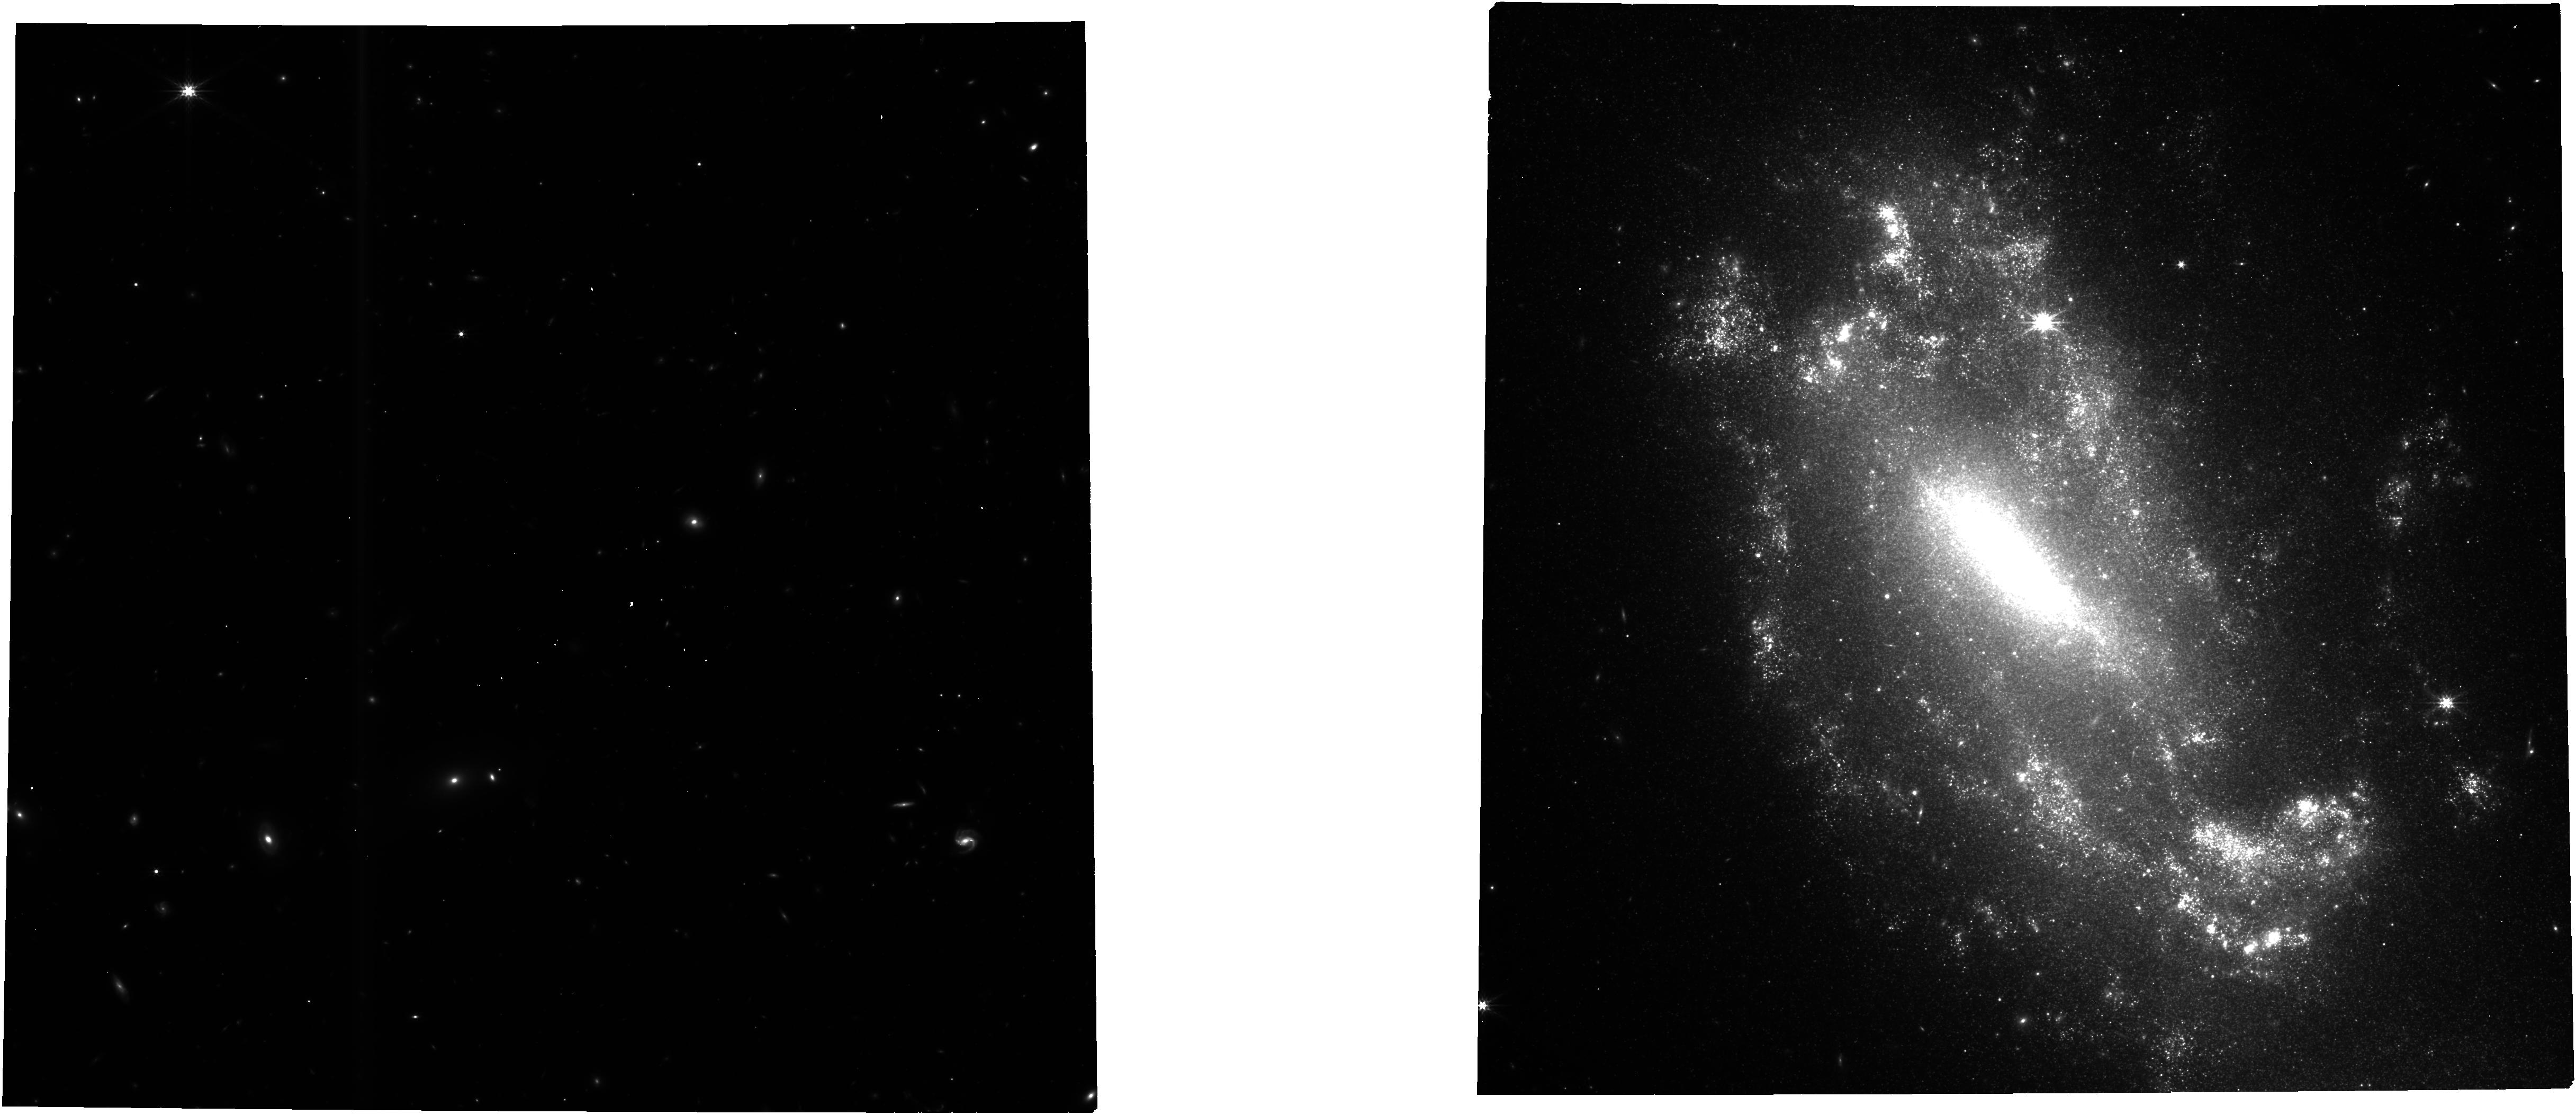
Target: N1559. Instrument: NIRCAM. Filter: F277W. Exposure: 1 h. Observation ID: jw01685-o001_t001_nircam_clear-f277w

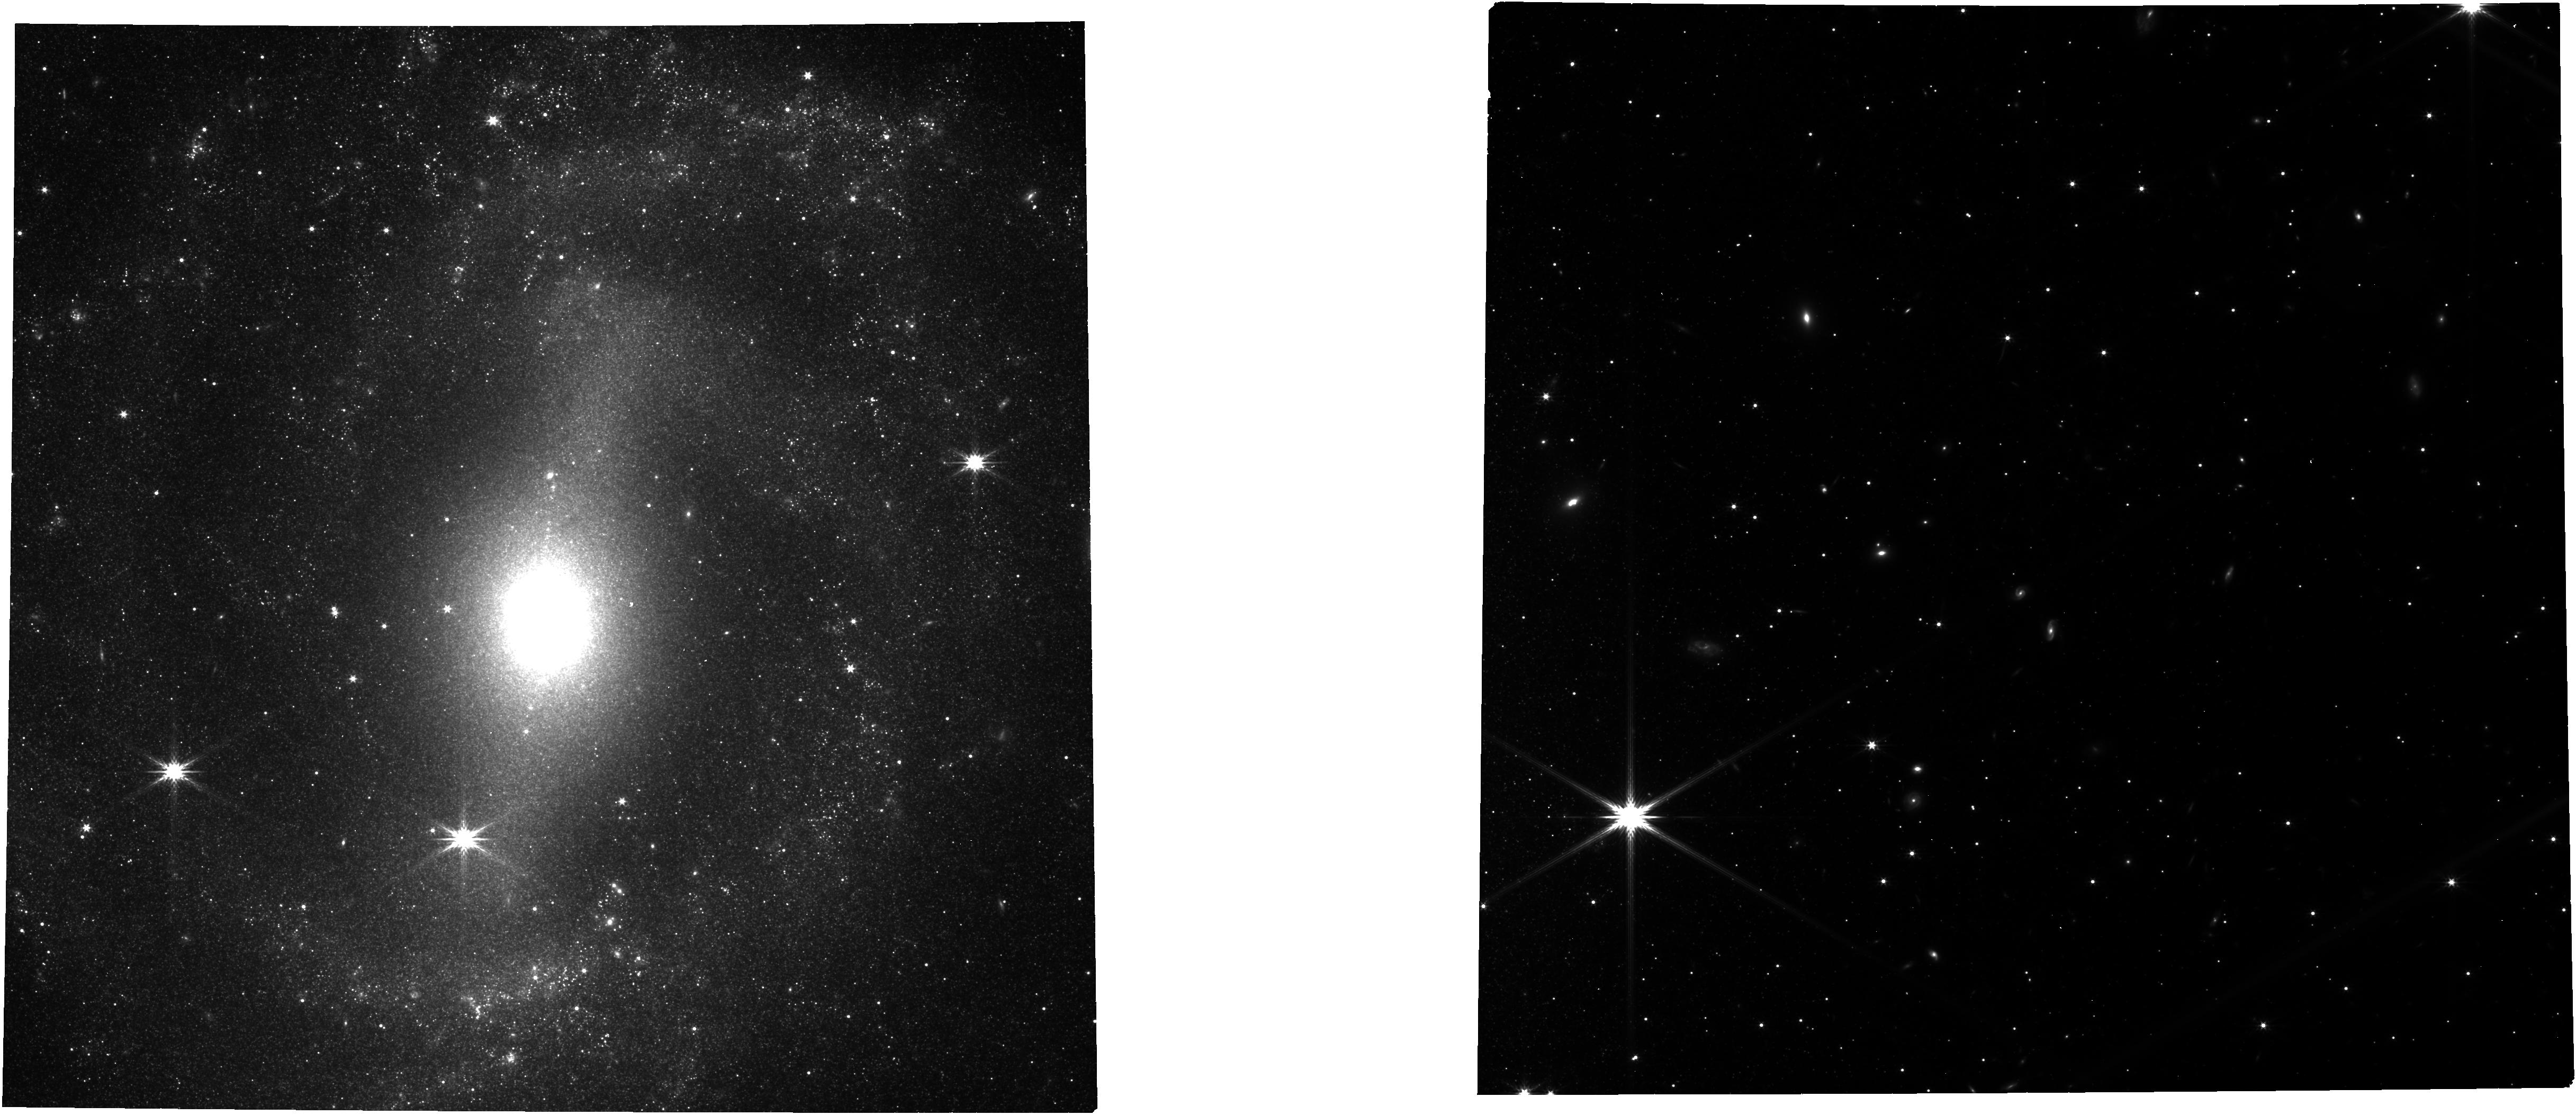
Target: N5643. Instrument: NIRCAM. Filter: F277W. Exposure: 49 min. Observation ID: jw01685-o012_t006_nircam_clear-f277w

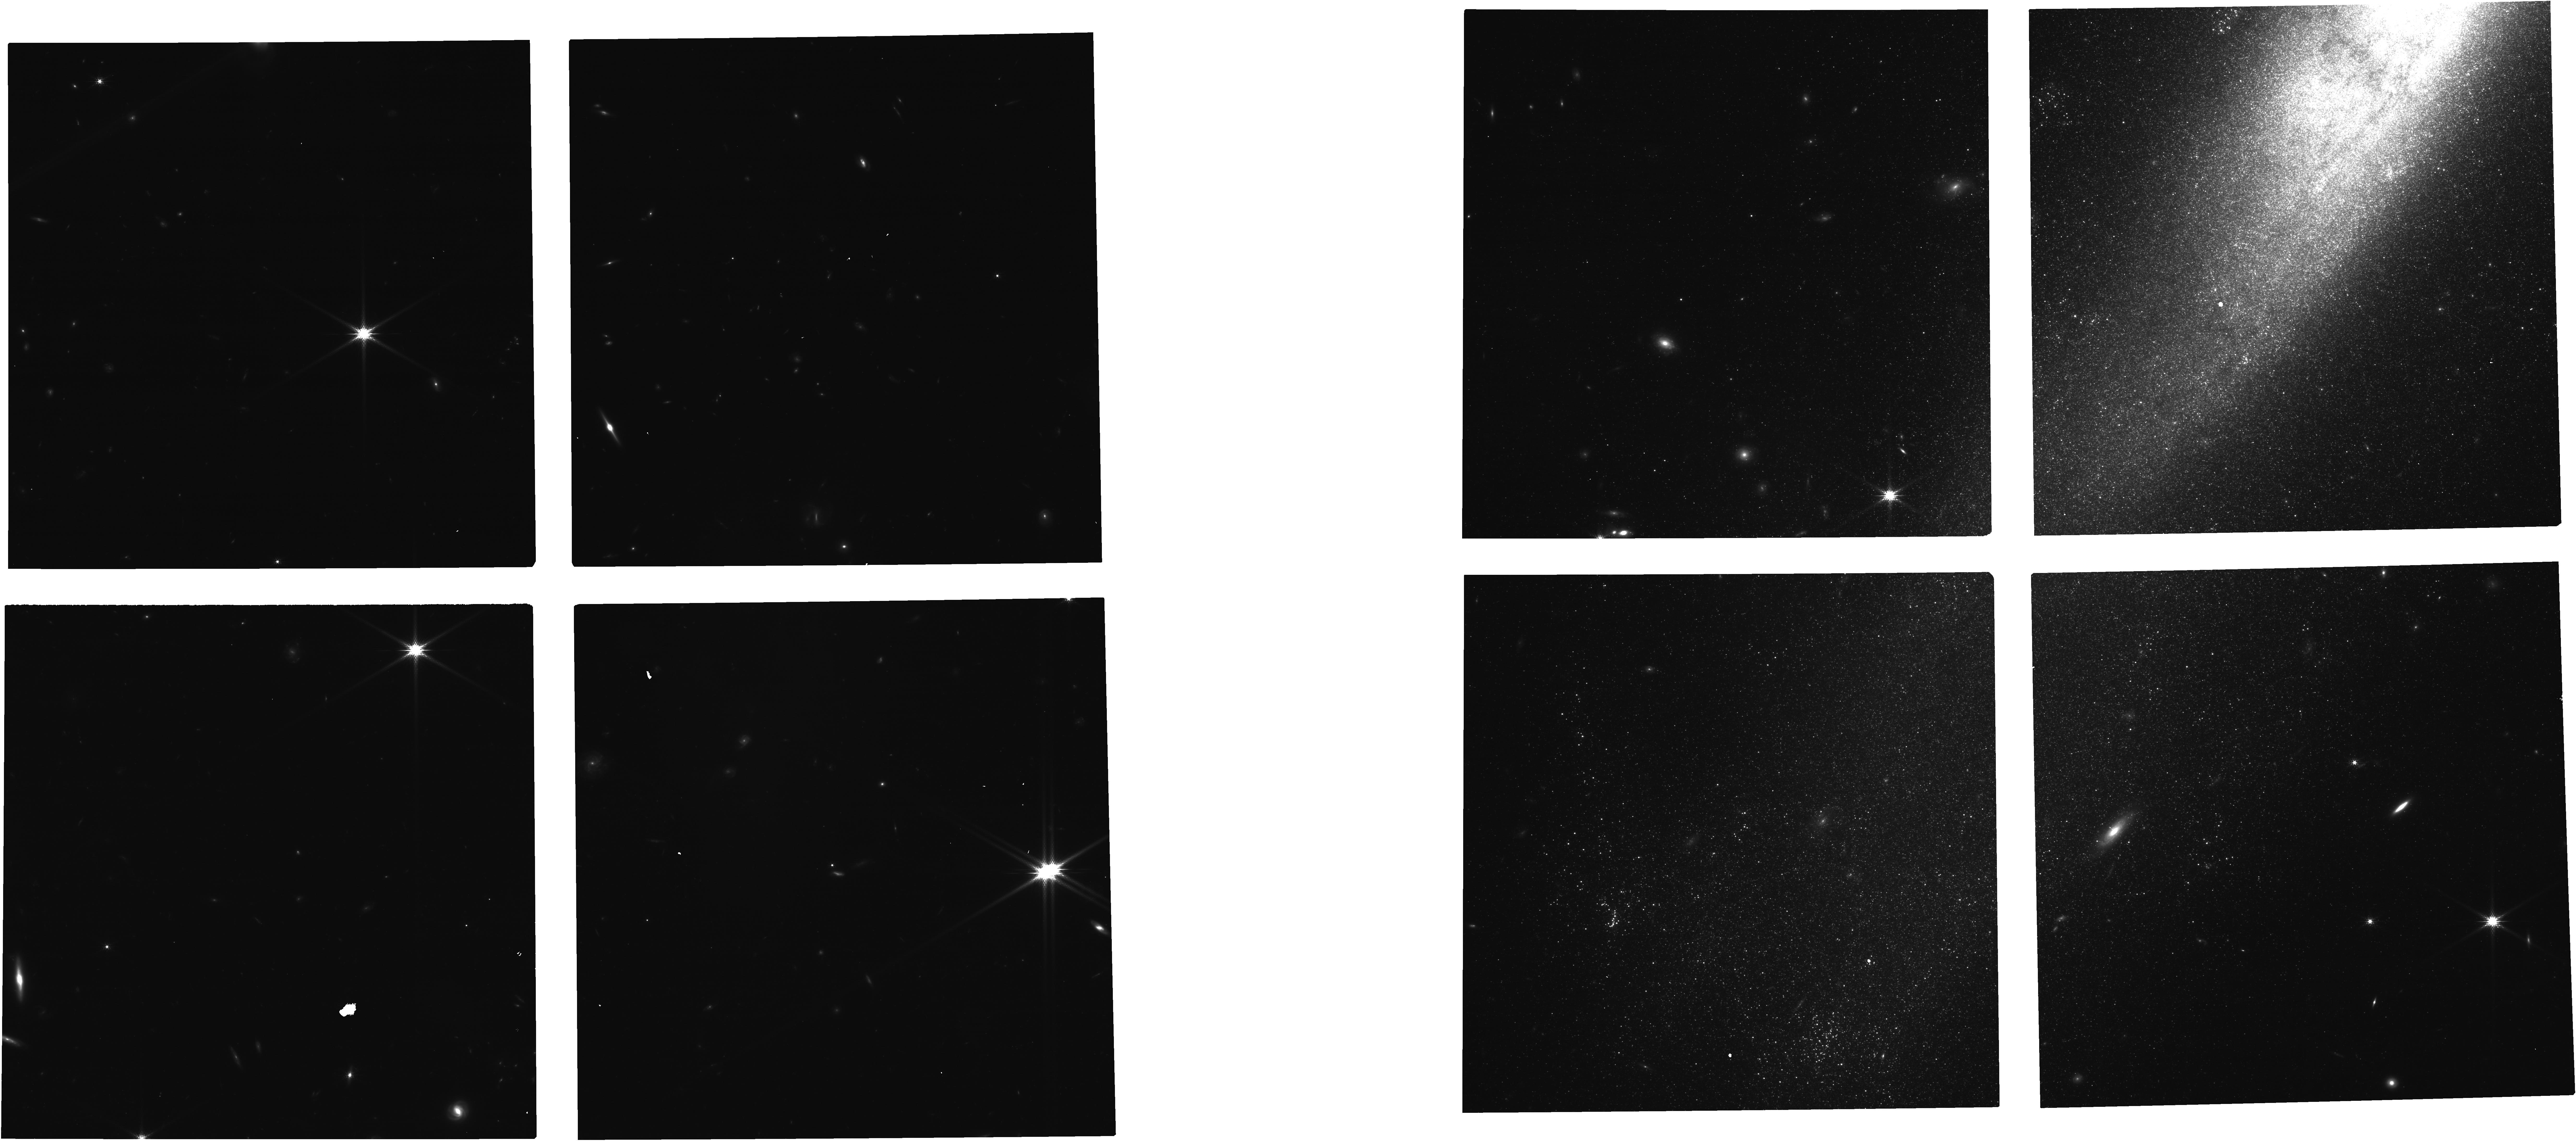
Target: NGC-1448. Instrument: NIRCAM. Filter: F150W. Exposure: 35 min. Observation ID: jw01685-o013_t008_nircam_clear-f150w

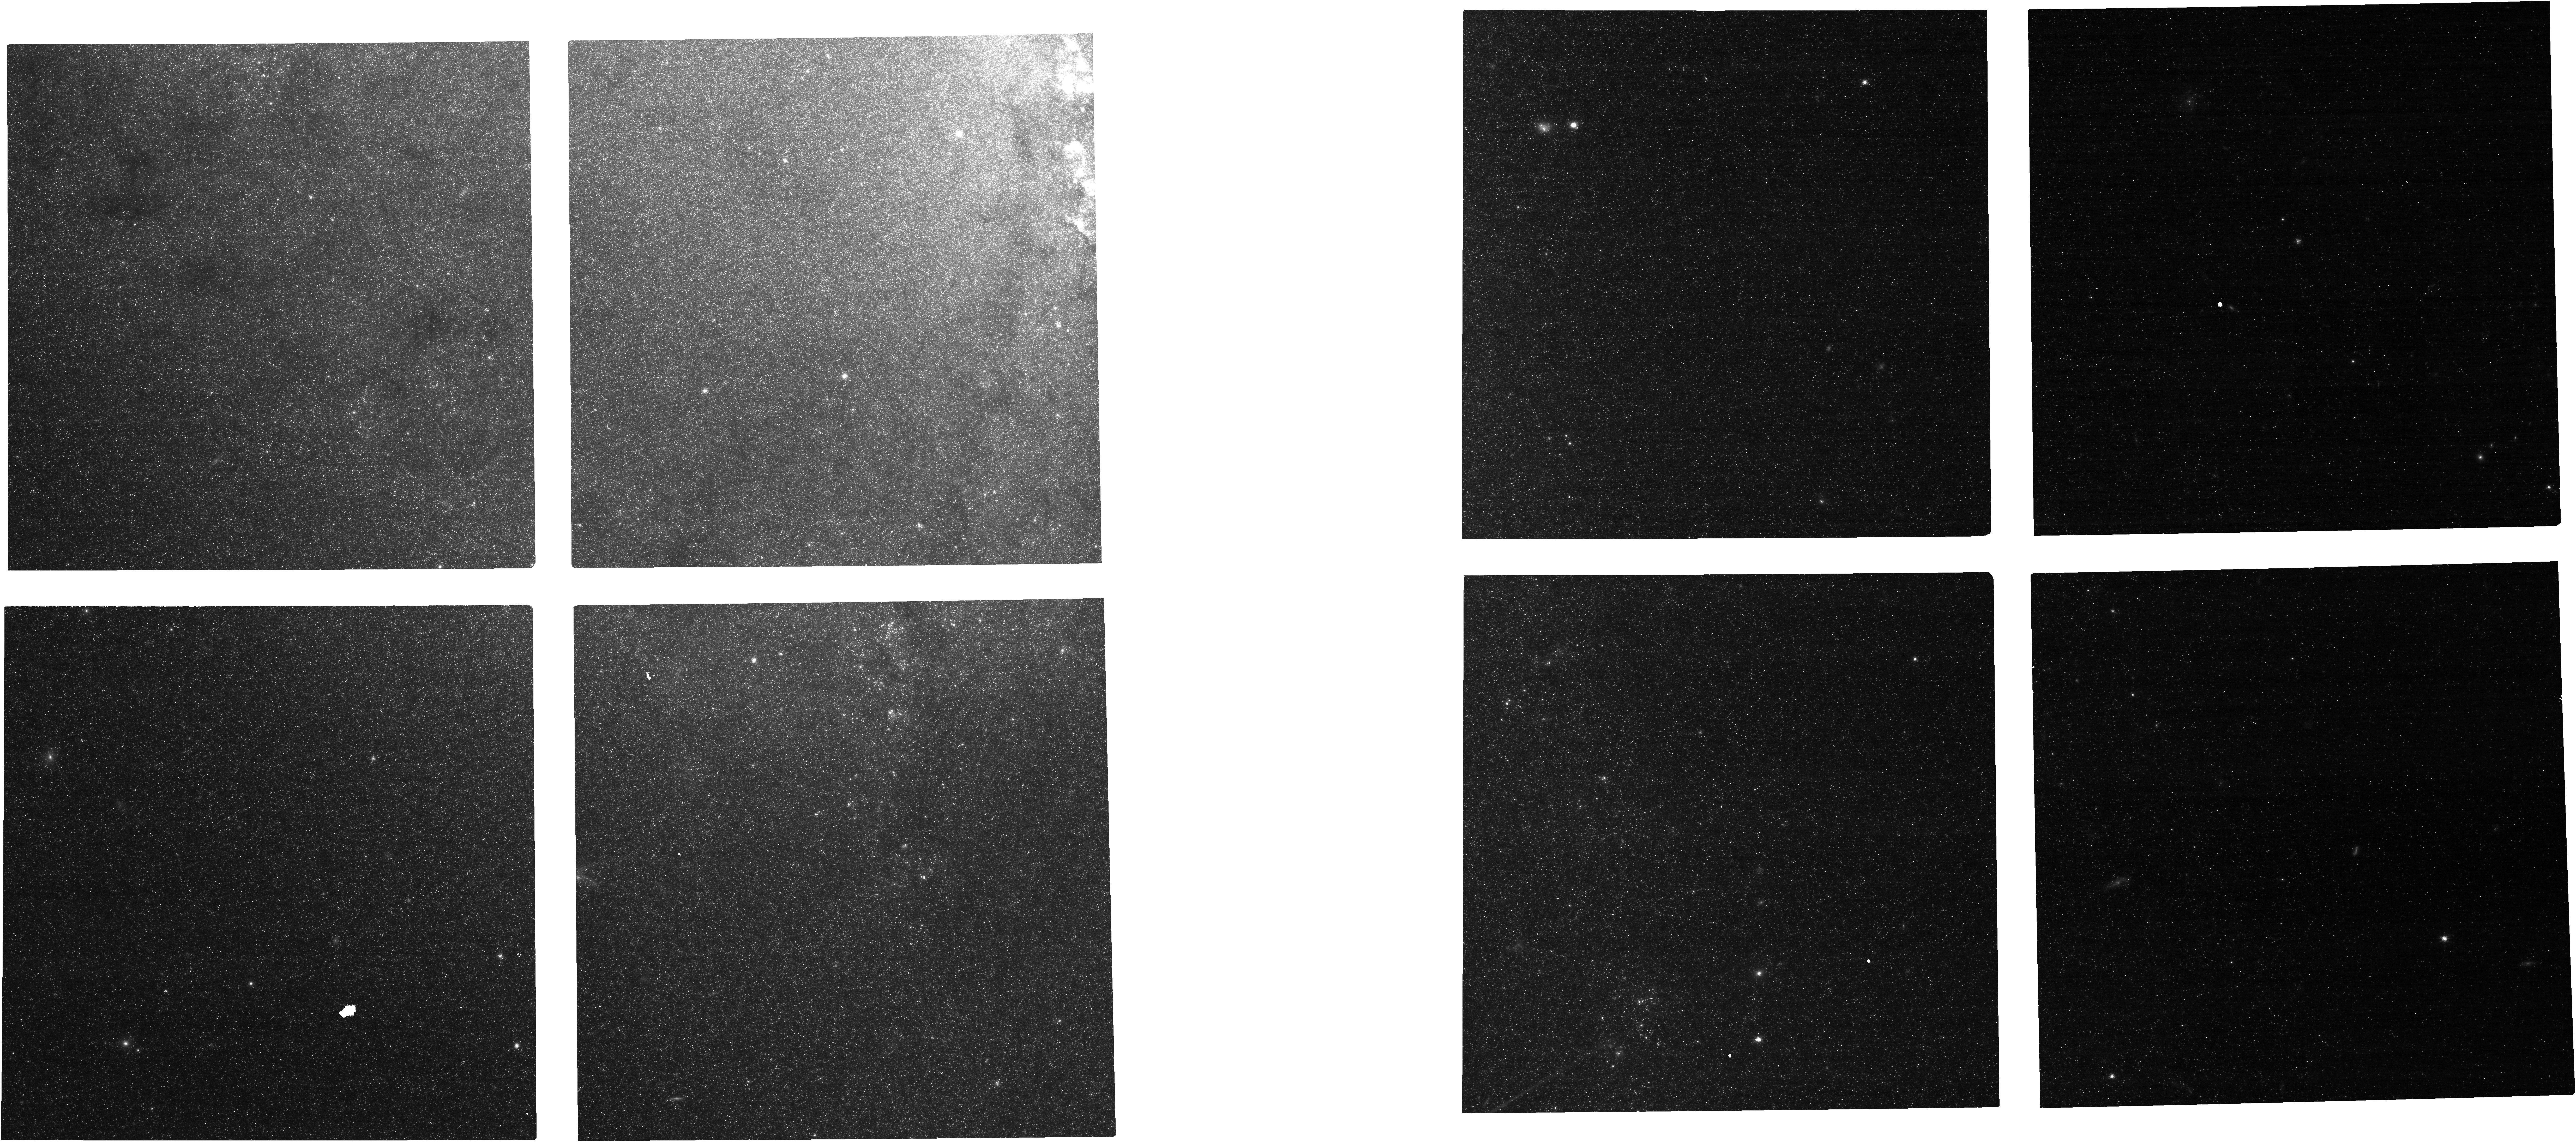
Target: N4258. Instrument: NIRCAM. Filter: F090W. Exposure: 17 min. Observation ID: jw01685-o005_t003_nircam_clear-f090w

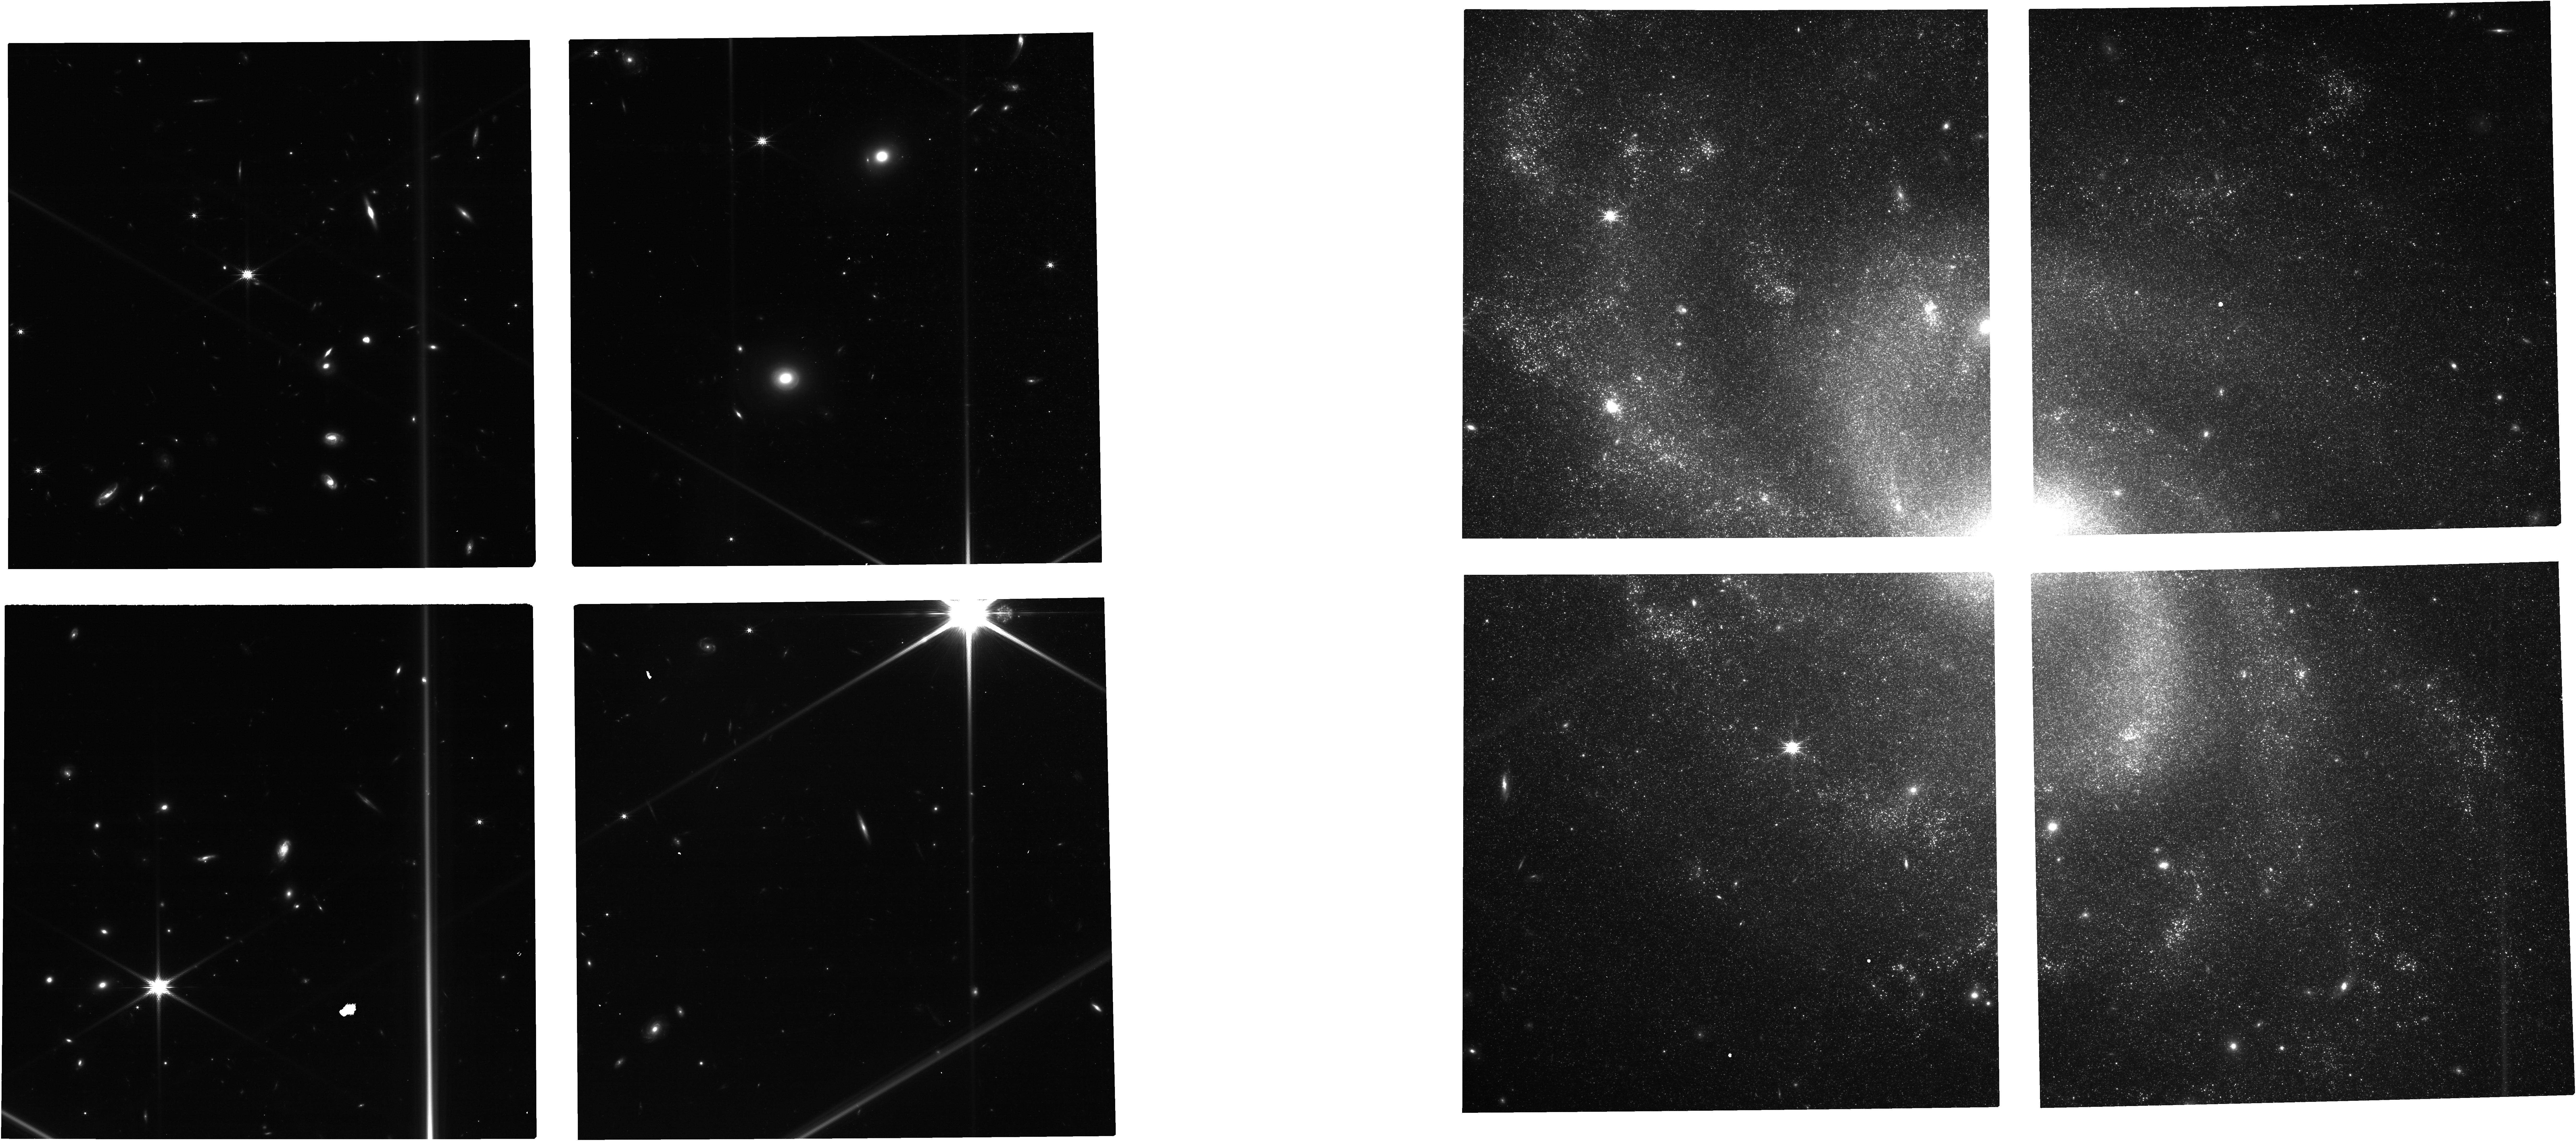
Target: N5584. Instrument: NIRCAM. Filter: F150W. Exposure: 35 min. Observation ID: jw01685-o010_t005_nircam_clear-f150w

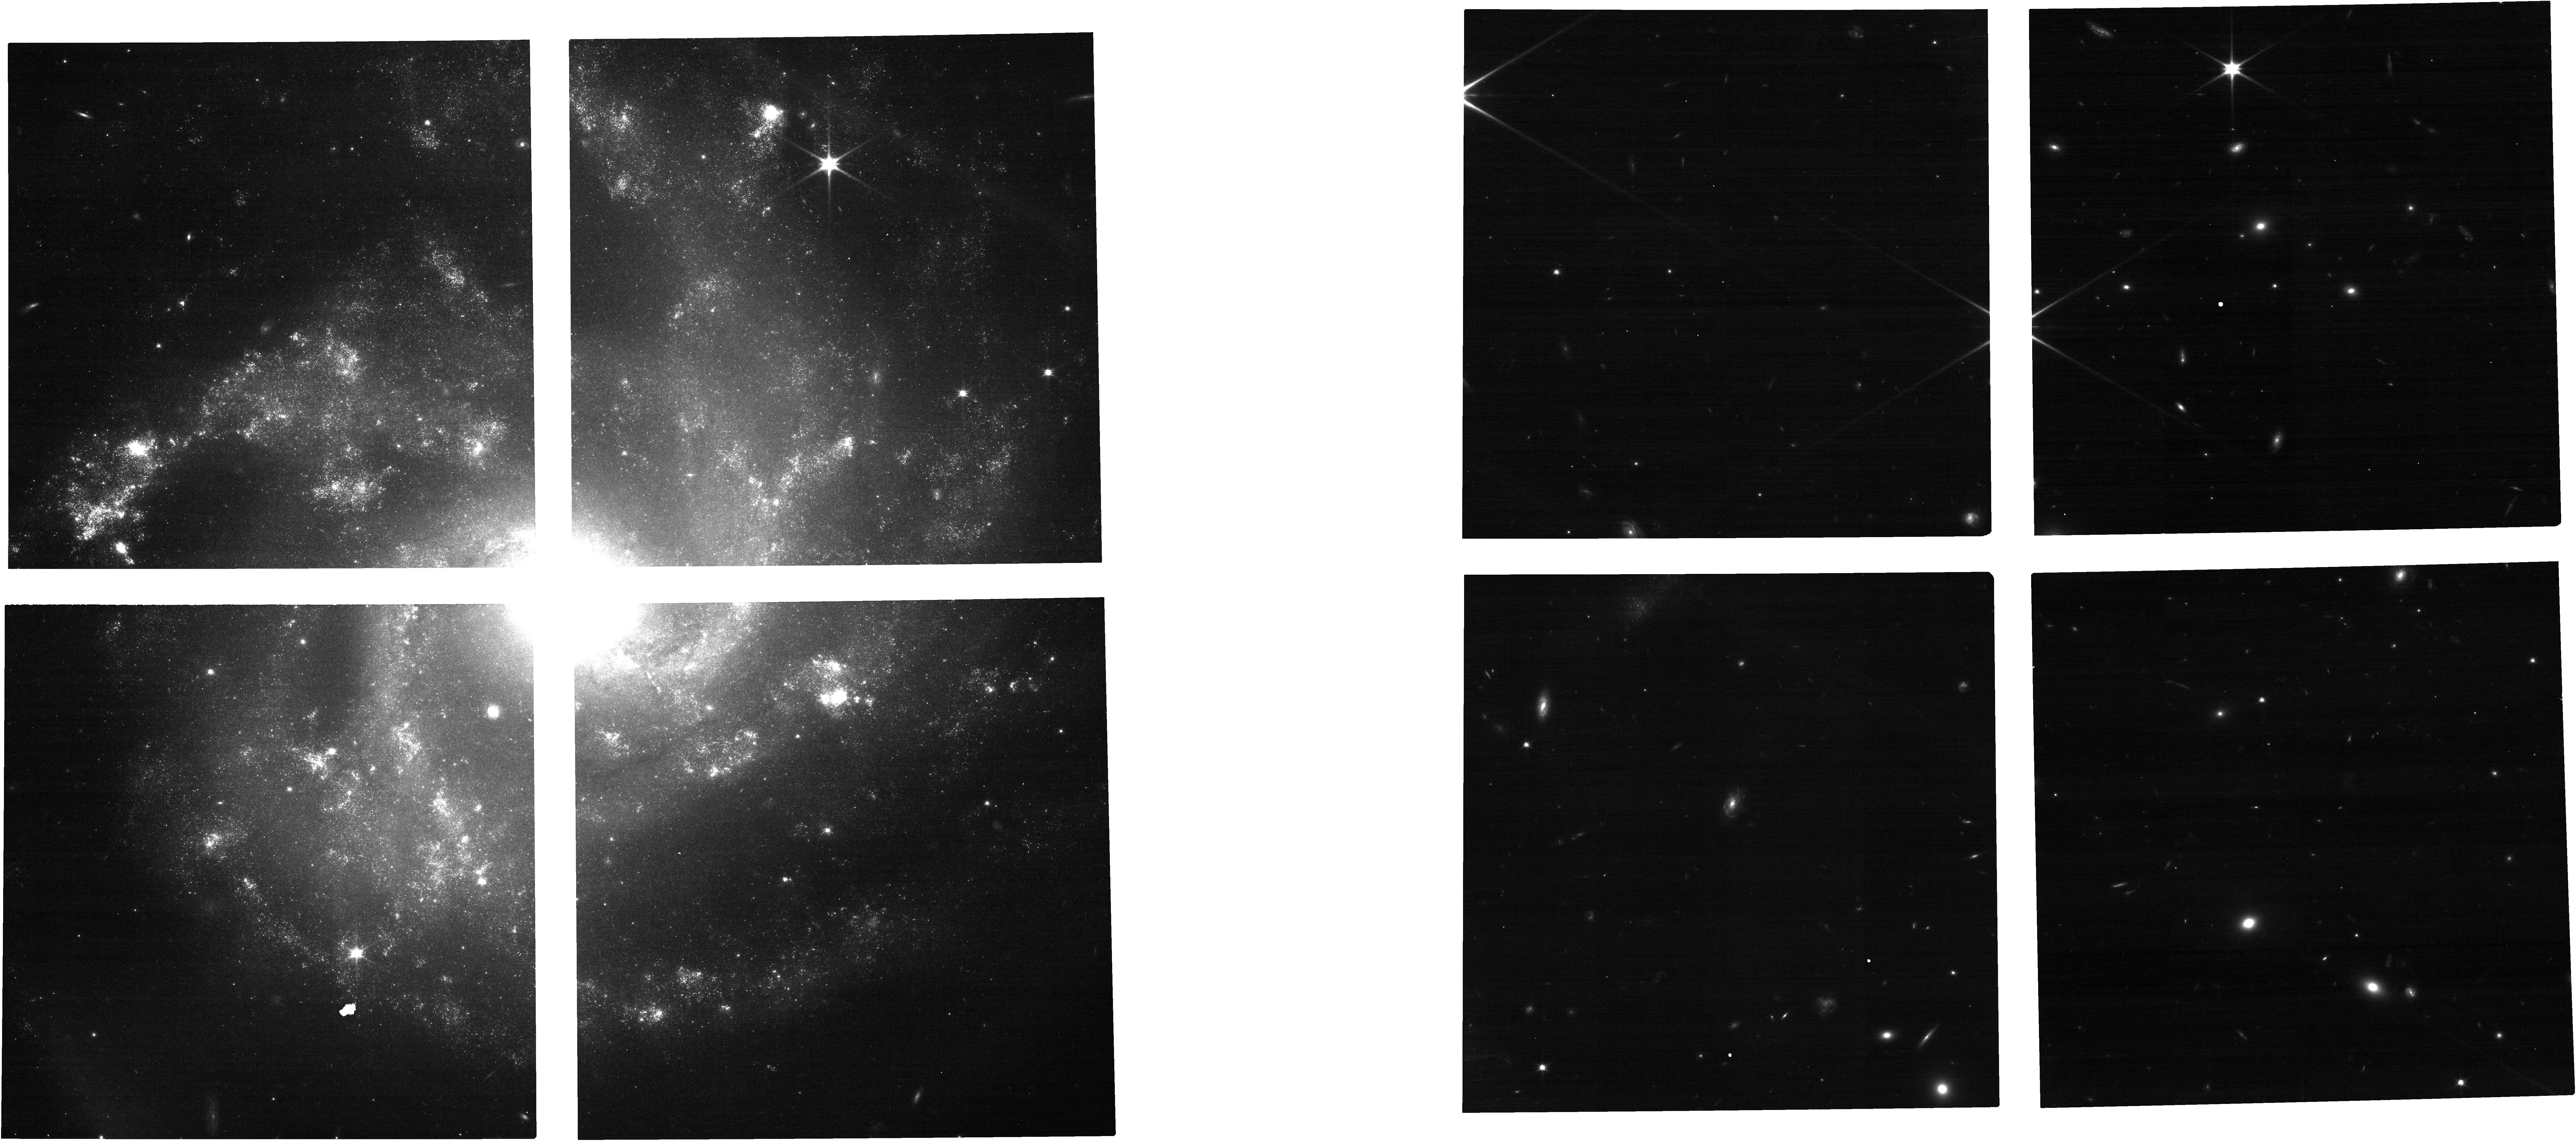
Target: N5468. Instrument: NIRCAM. Filter: F090W. Exposure: 26 min. Observation ID: jw01685-o008_t004_nircam_clear-f090w

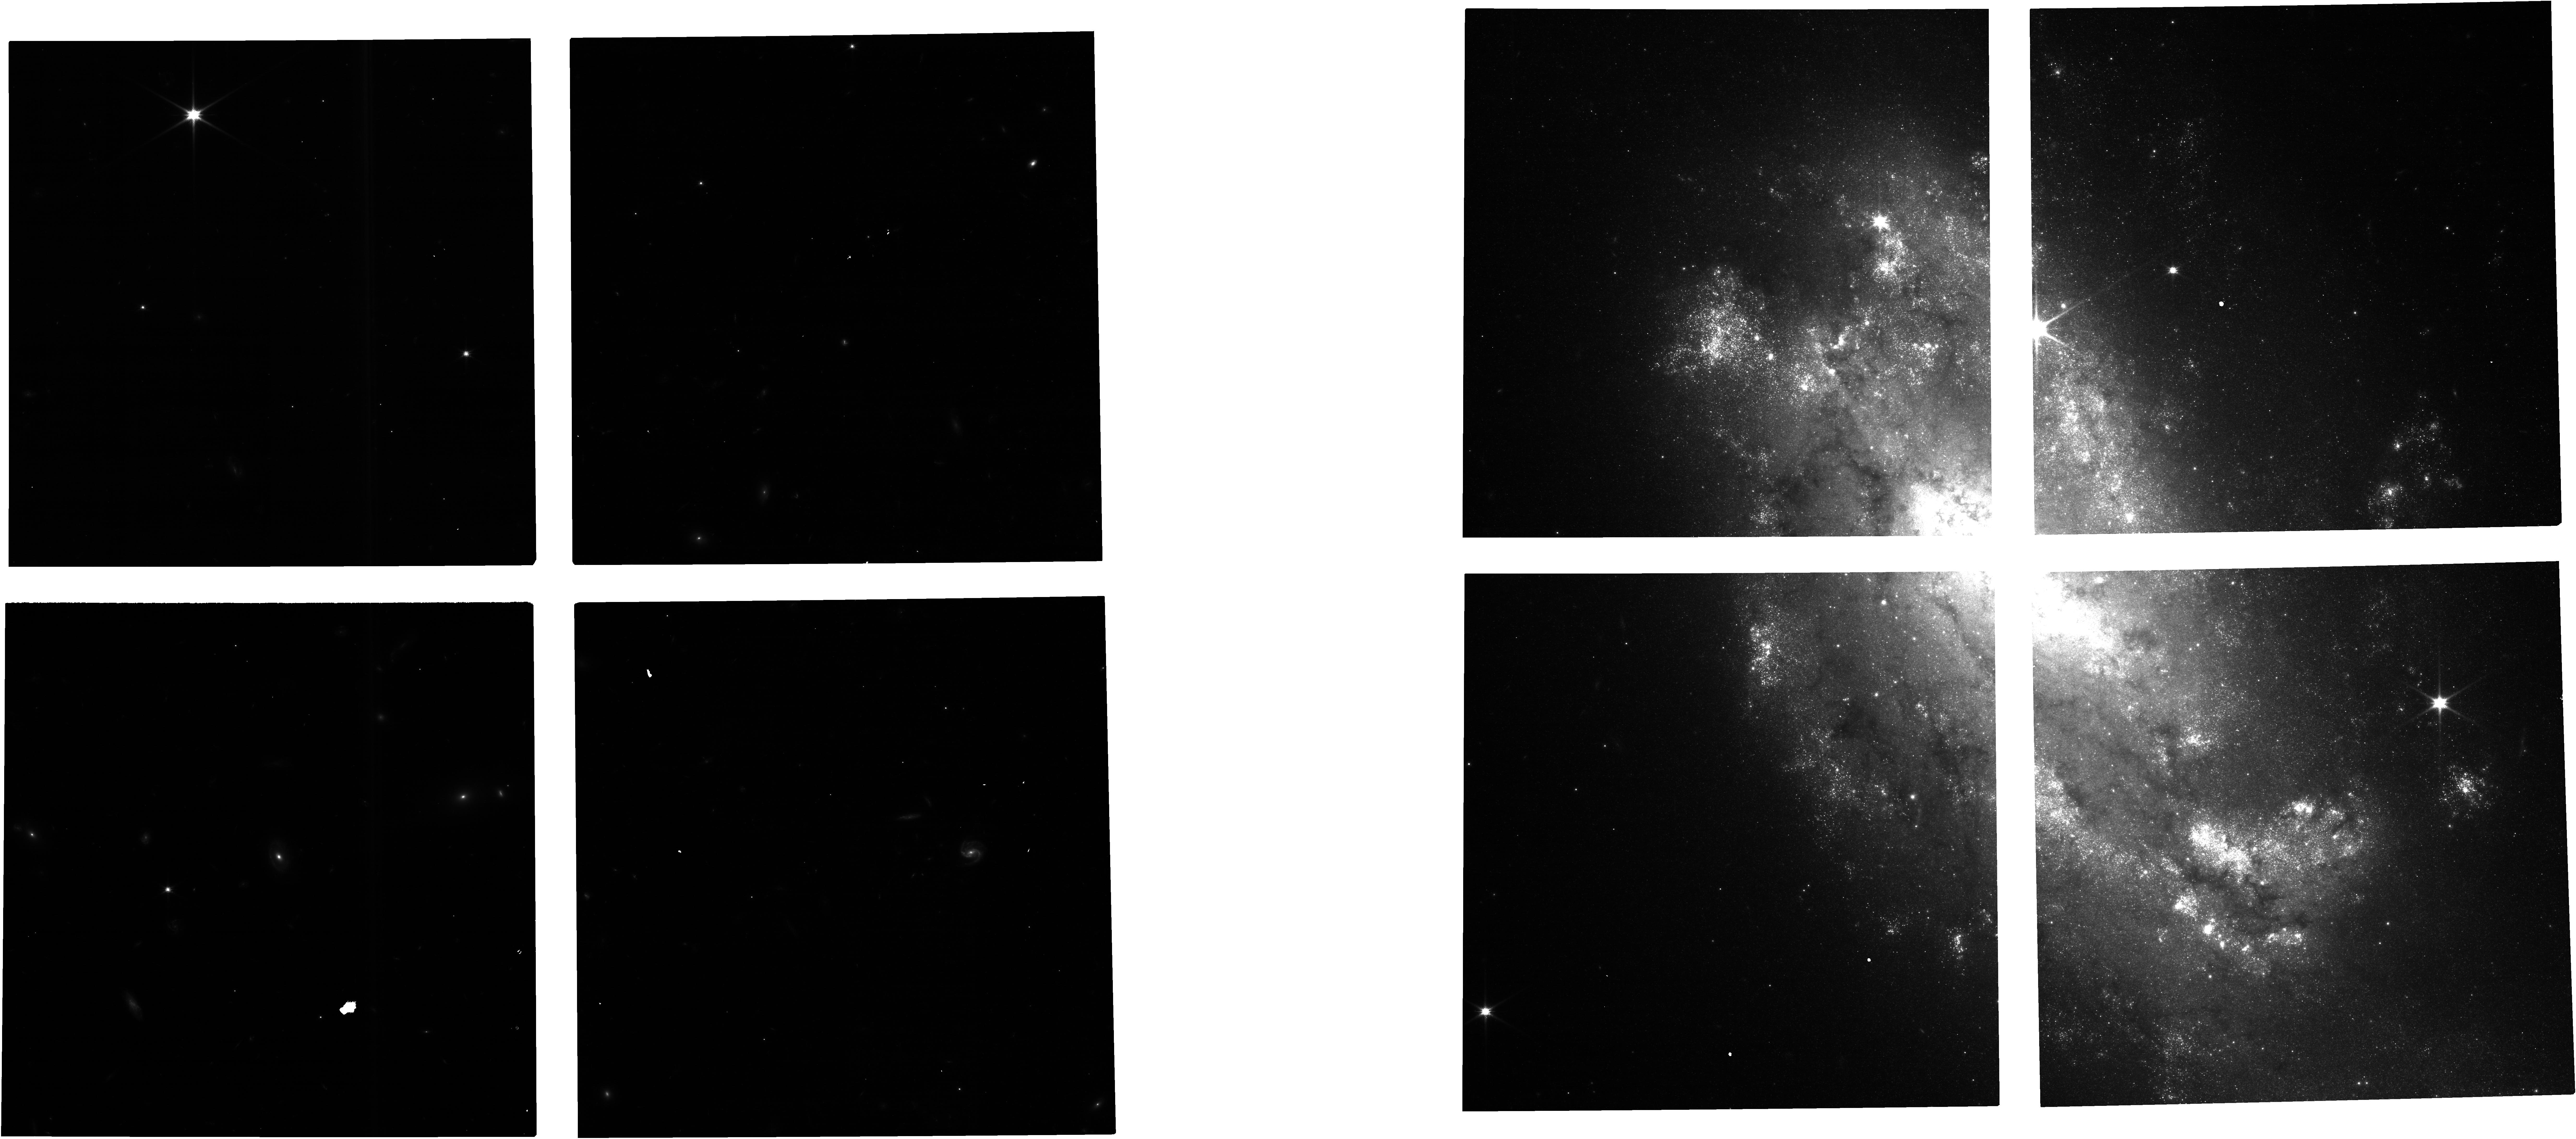
Target: N1559. Instrument: NIRCAM. Filter: F090W. Exposure: 28 min. Observation ID: jw01685-o001_t001_nircam_clear-f090w

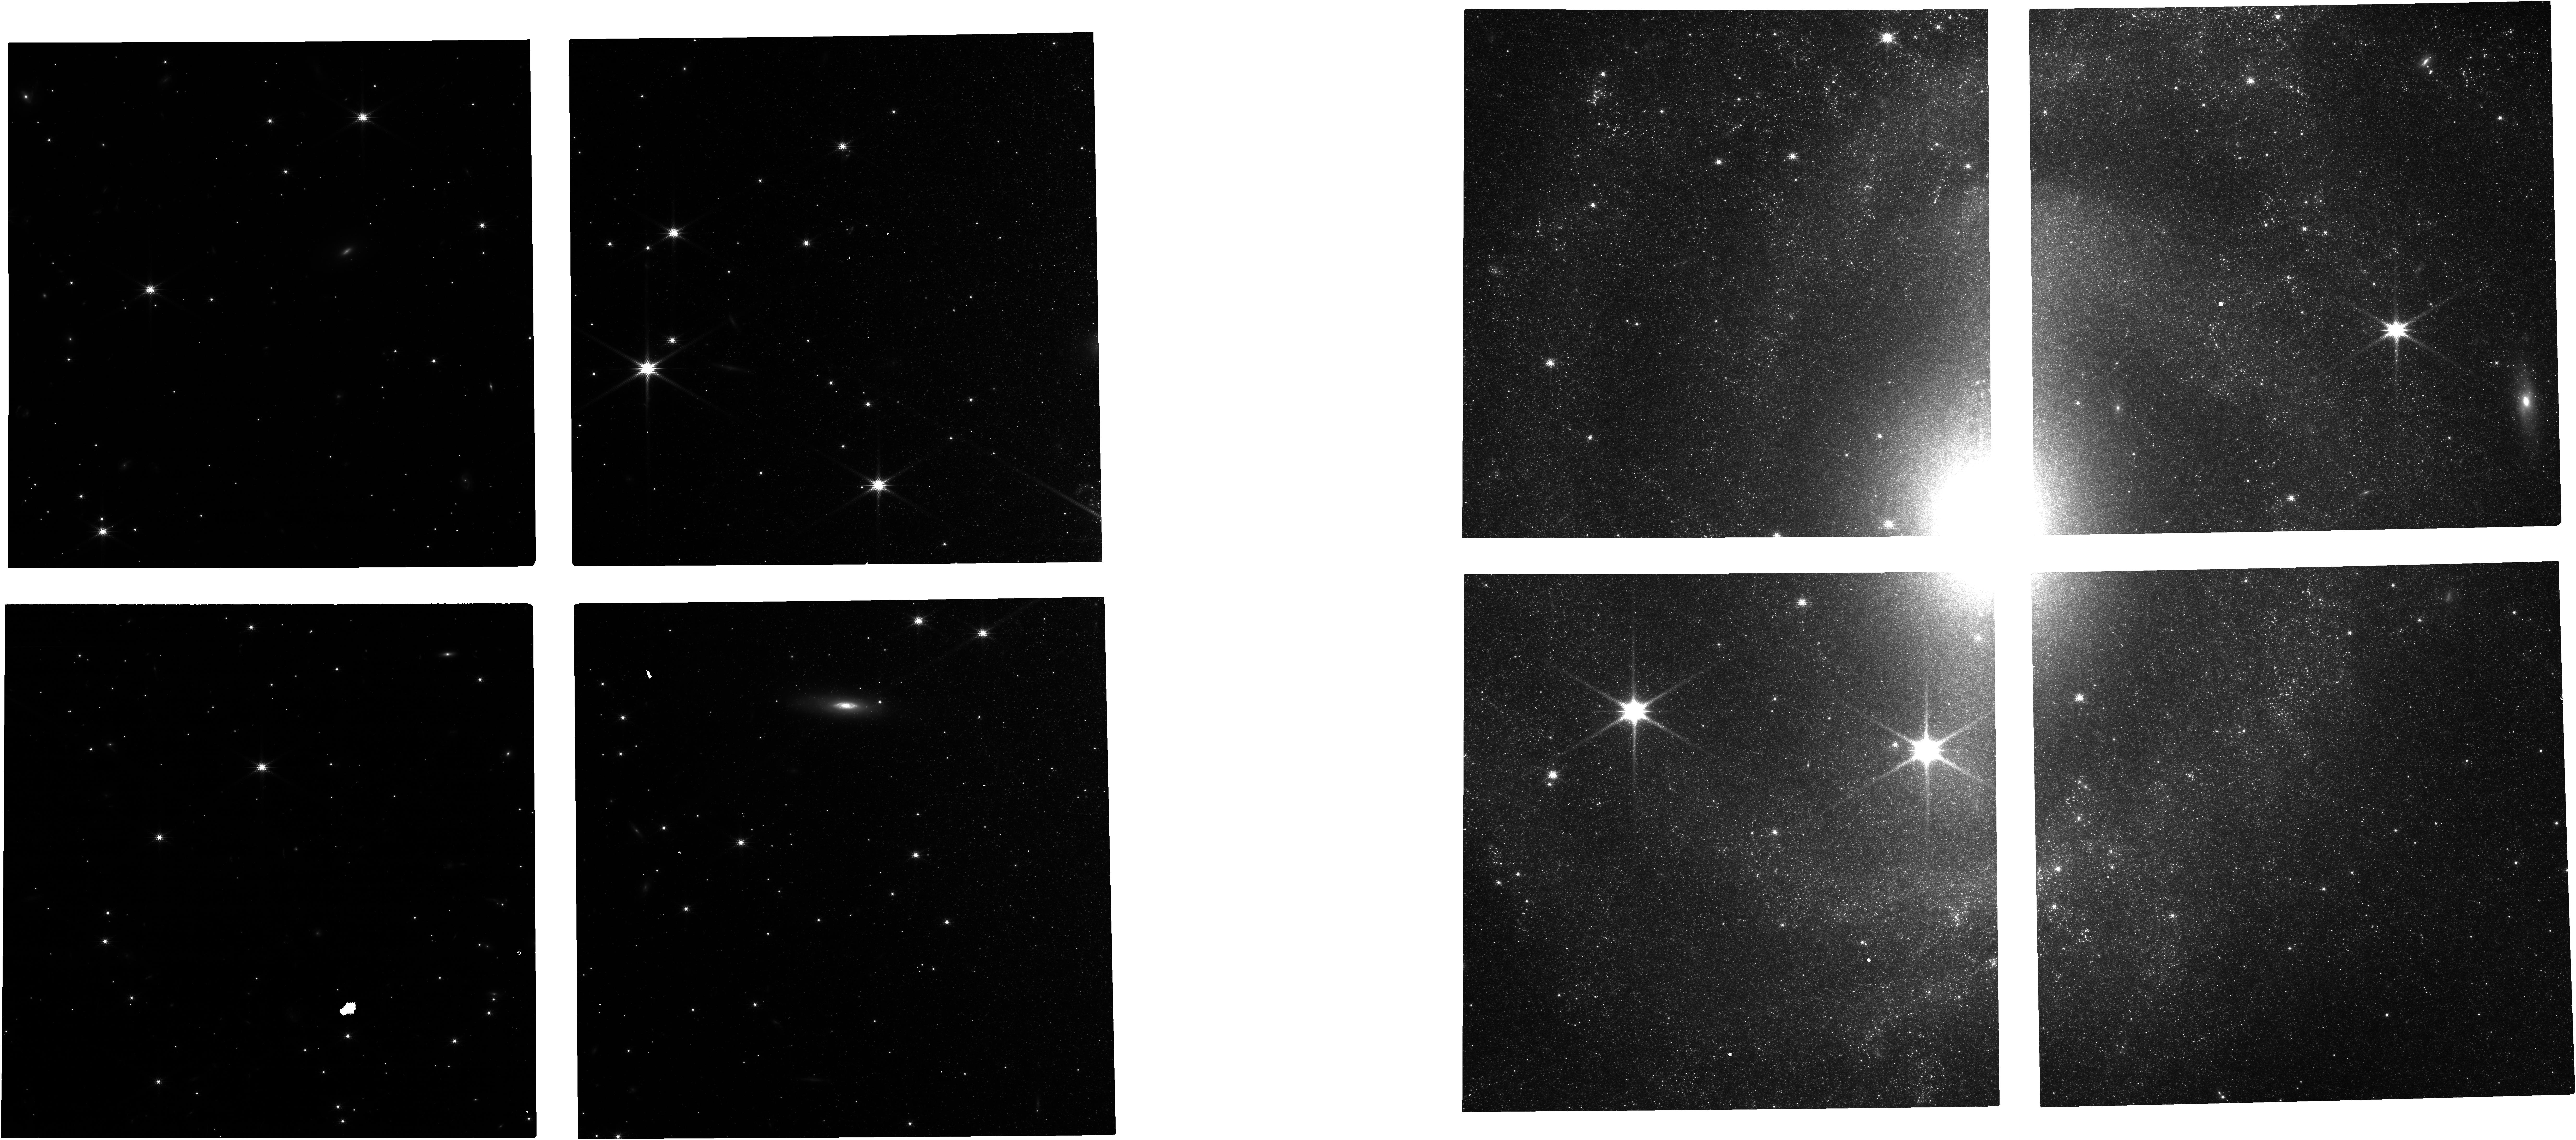
Target: N5643. Instrument: NIRCAM. Filter: F150W. Exposure: 28 min. Observation ID: jw01685-o011_t006_nircam_clear-f150w

Uncrowding the Cepheids for an Improved Determination of the Hubble Constant (PI: Riess, Adam)

We propose to scrutinize the puzzling tension in measurements of the Hubble constant (H0) by un-crowding observations of extragalactic Cepheids used to calibrate Type Ia supernovae (SNe Ia). The current 4-6 sigma tension between predictions of H0 based on the Early Universe (e.g., CMB+LCDM) and direct measurements from the Late Universe is one of the outstanding problems in cosmology, and Cepheid-based methods provide the strongest evidence of the tension. The unparalleled IR resolution of JWST will largely resolve the stellar backgrounds of Cepheids, whose fluctuations dominate the scatter of Period-Luminosity relations, and reduce the associated noise by nearly an order of magnitude. We propose observations of over 1500 known Cepheids in three filters and two epochs in five galaxies hosting 7 SNe Ia and in NGC 4258. The latter has a maser-based 1.5% geometric distance that will anchor a 2% measurement of H0 independent of HST and without significant background noise. These same observations will further develop two other independent distance indicators useful to calibrate SNe Ia and measure H0: the infrared TRGB and Oxygen-rich Miras. This will provide a multi-pronged approach to unravel differences between methods connecting both ends of the distance ladder and determine if the H0 tension is a robust feature of the Universe. The proposed observations are crucial to un-crowd Cepheid observations and address the only remaining systematic difference between the observations of these variables in SN Ia hosts and in the Milky Way, yielding a test of the tension beyond reproach and clearing the path for a direct 1% measurement of H0.